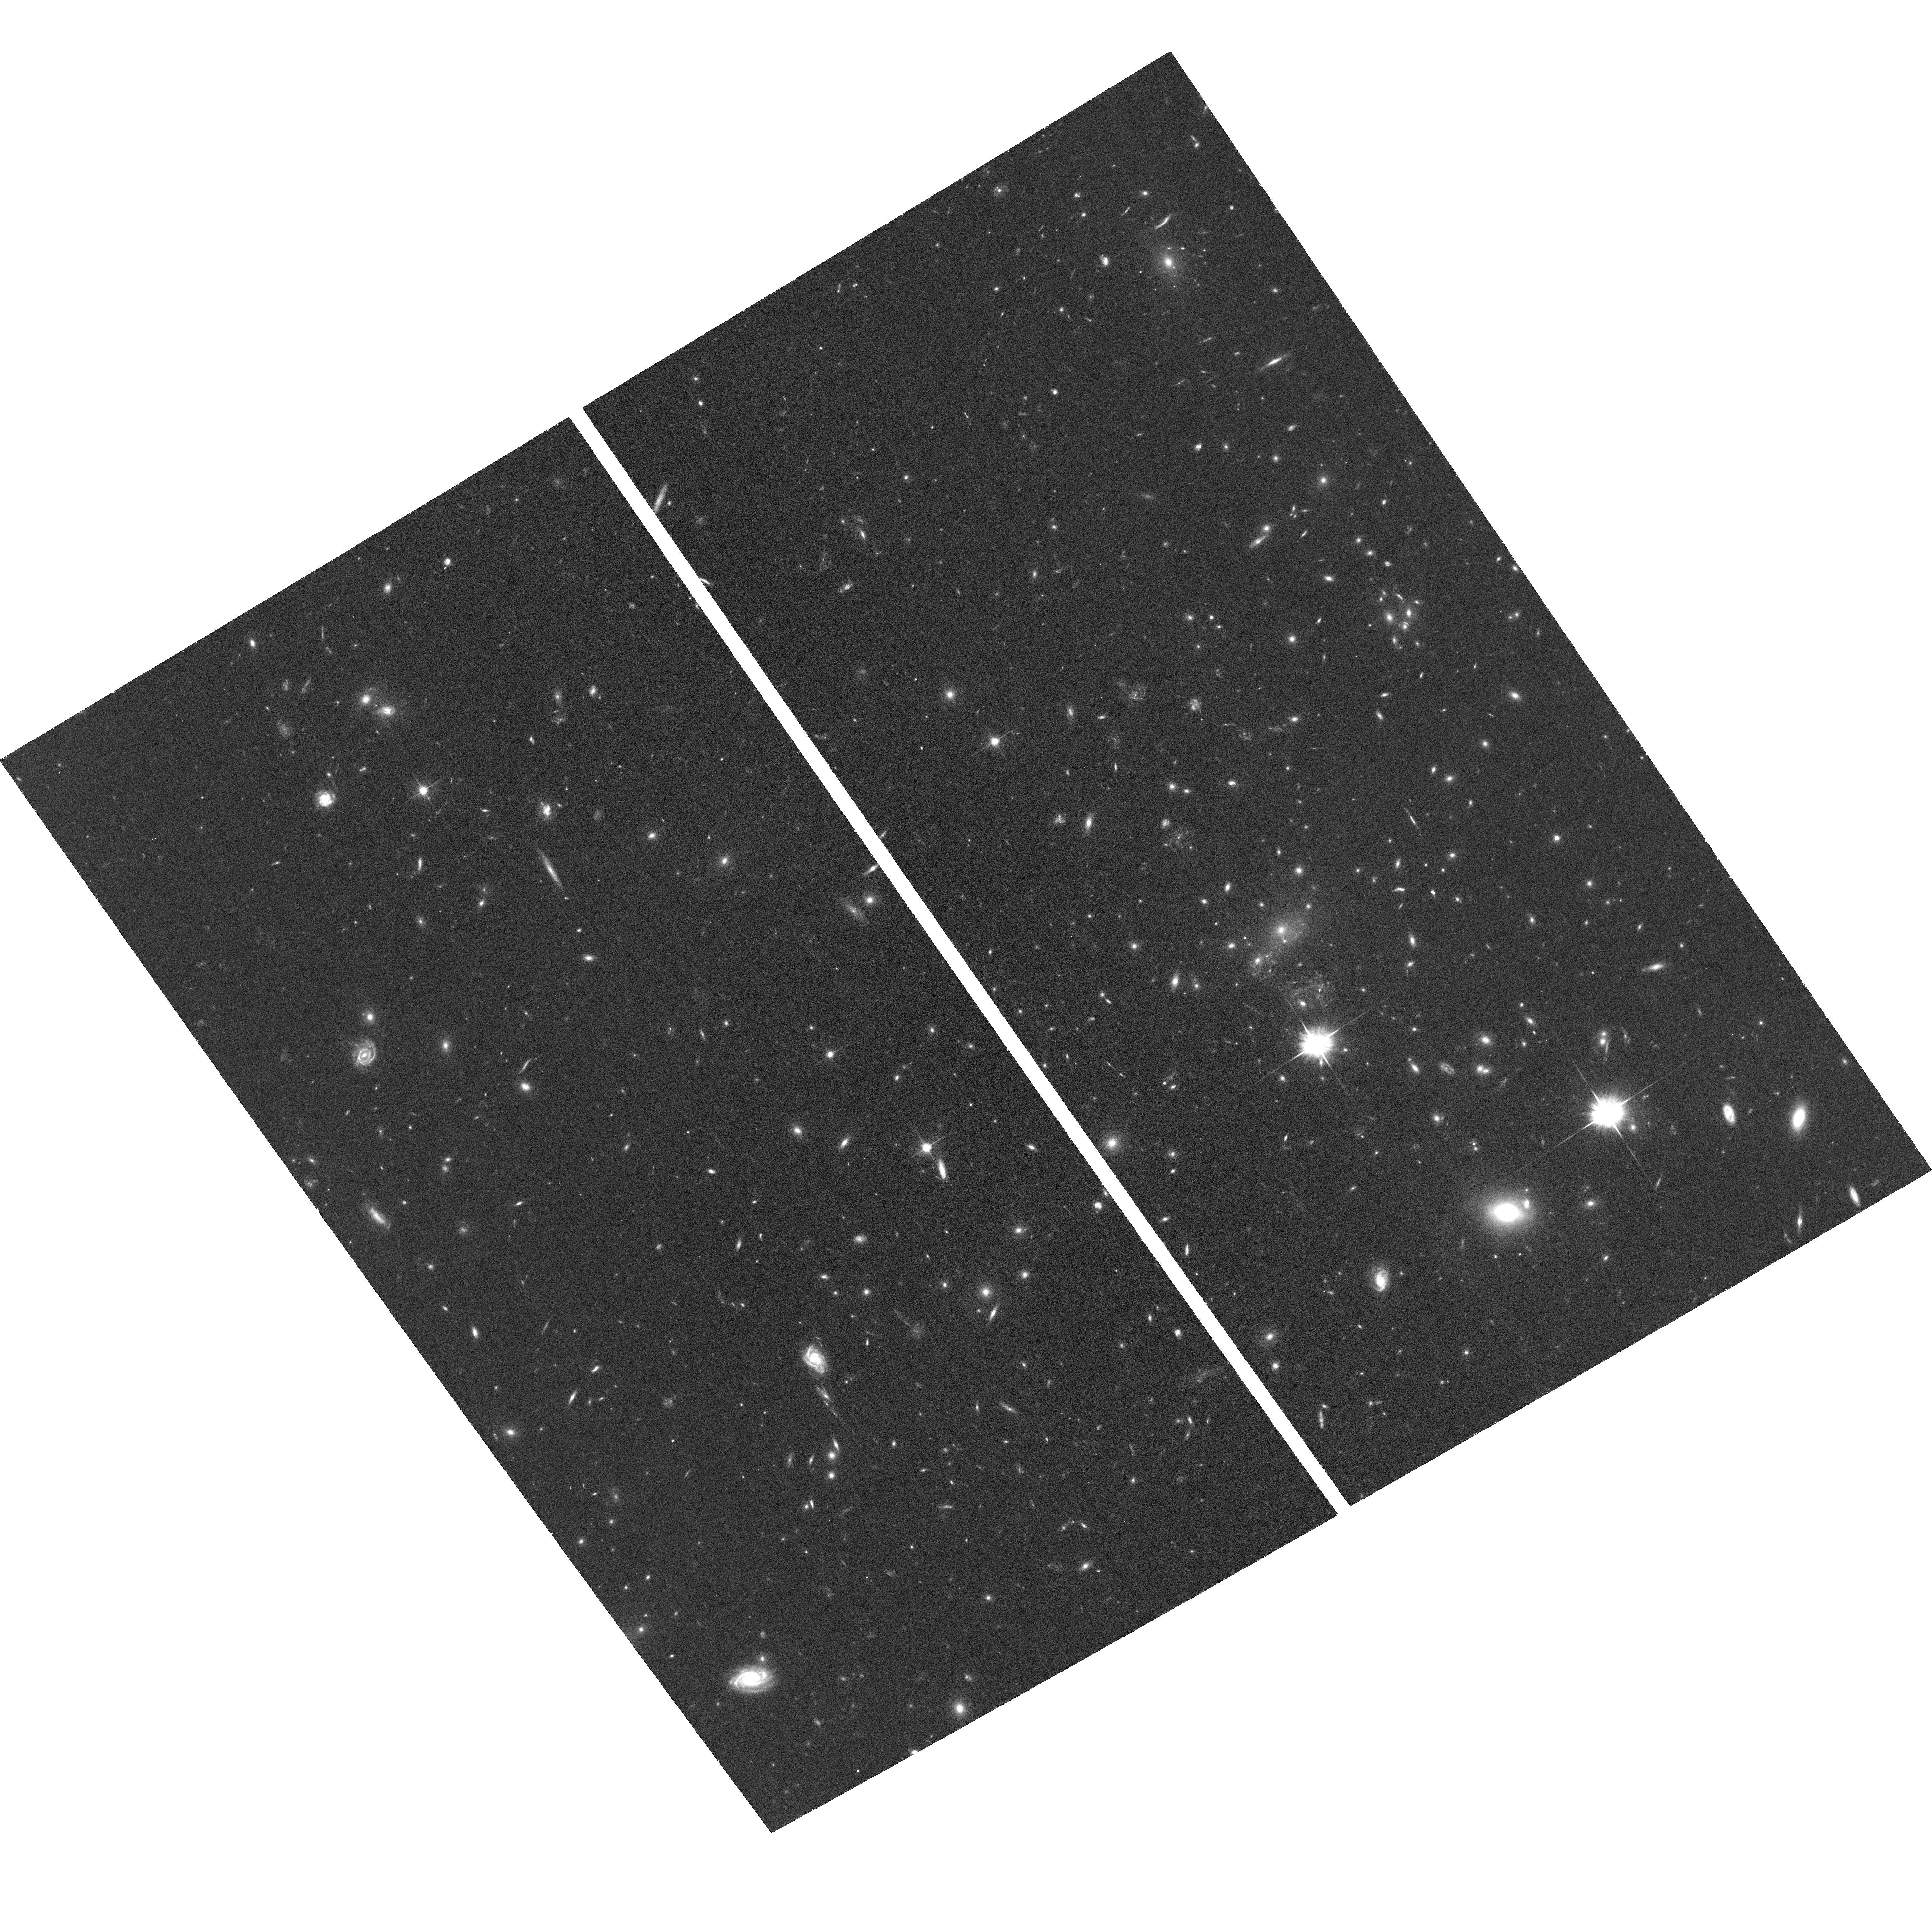
Target: MACSJ1149-SN-ACS. Instrument: ACS/WFC. Filter: F606W. Exposure: 33 min. Observation ID: hst_14208_a1_acs_wfc_f606w_jcxza1

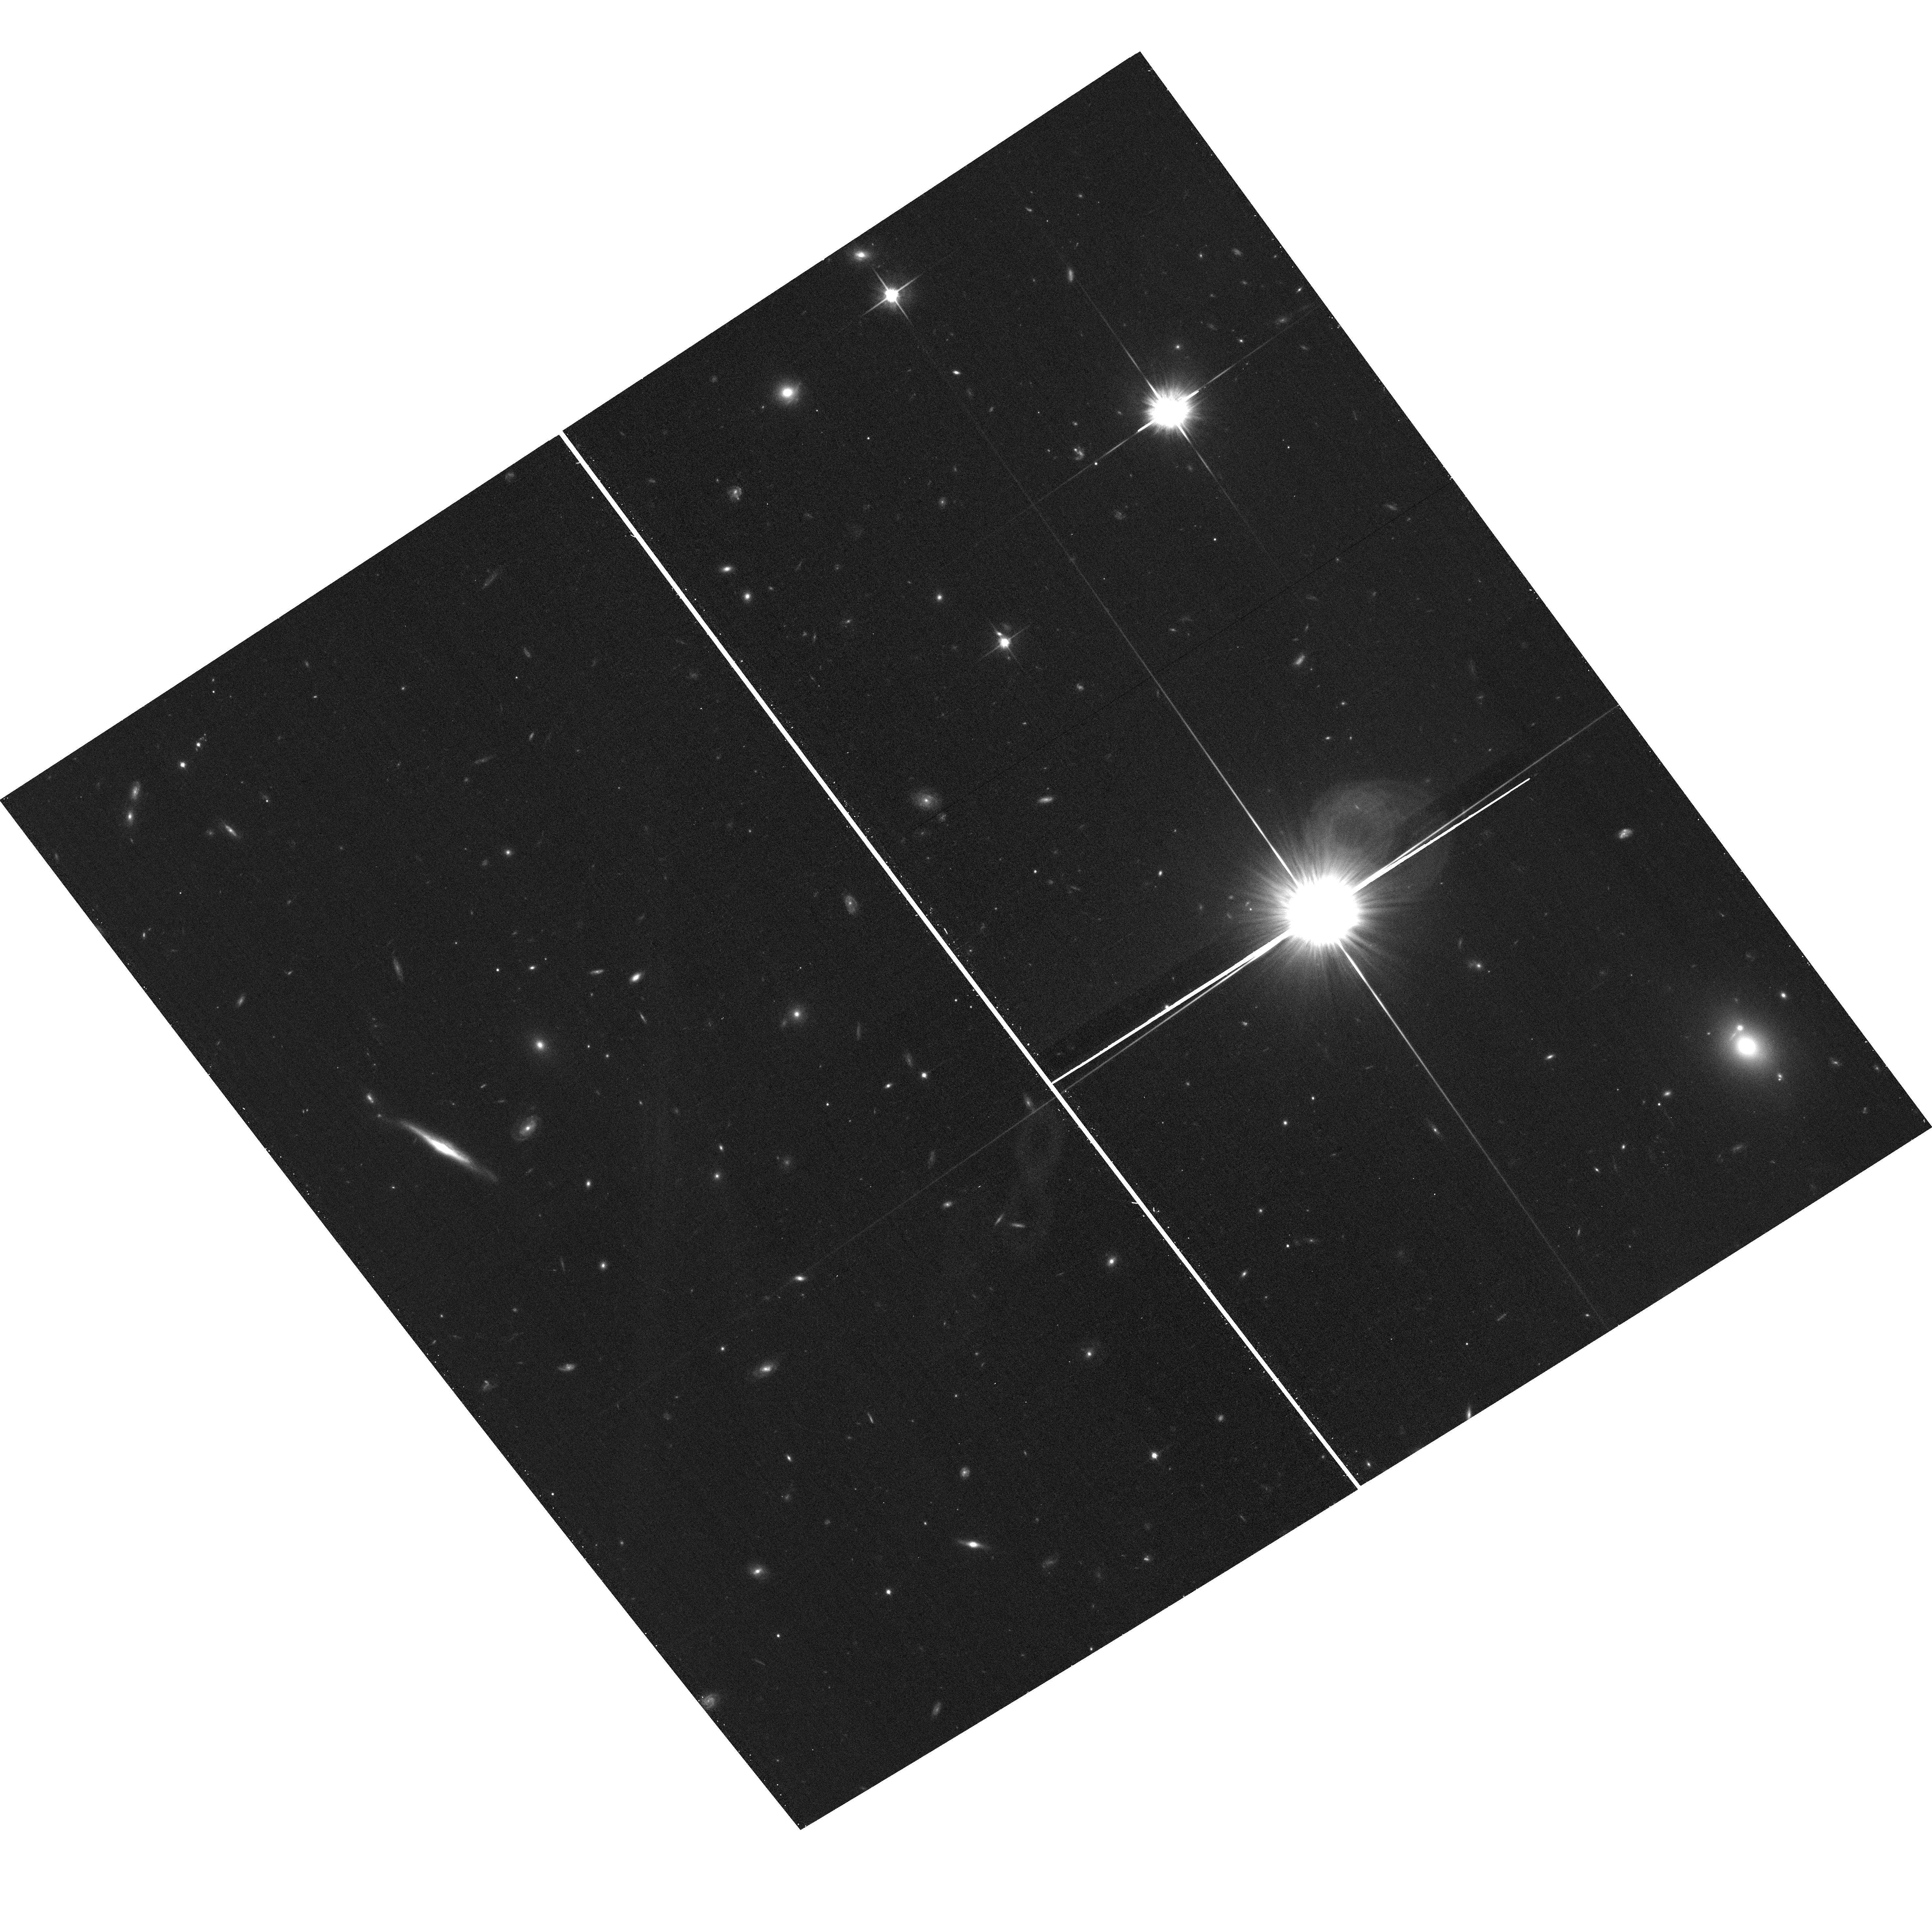
Target: field at RA 177.388°, Dec 22.493°. Instrument: ACS/WFC. Filter: F814W. Exposure: 15 min. Observation ID: hst_14208_a3_acs_wfc_f814w_jcxza3

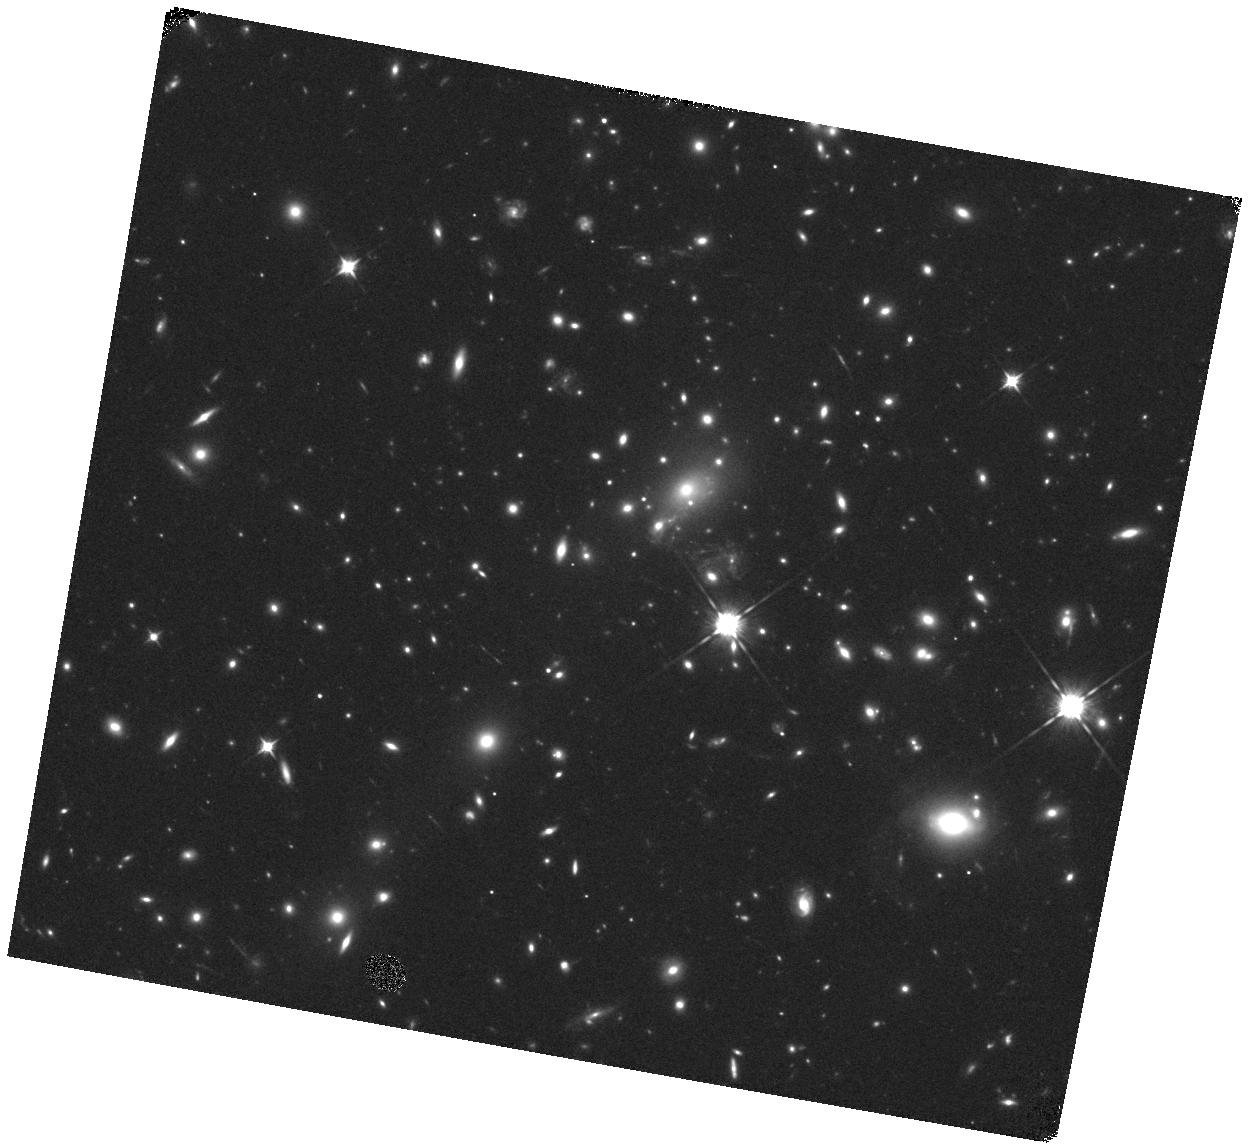
Target: MACSJ1149-SN. Instrument: WFC3/IR. Filter: F105W. Exposure: 20 min. Observation ID: hst_14208_a3_wfc3_ir_f105w_icxza3

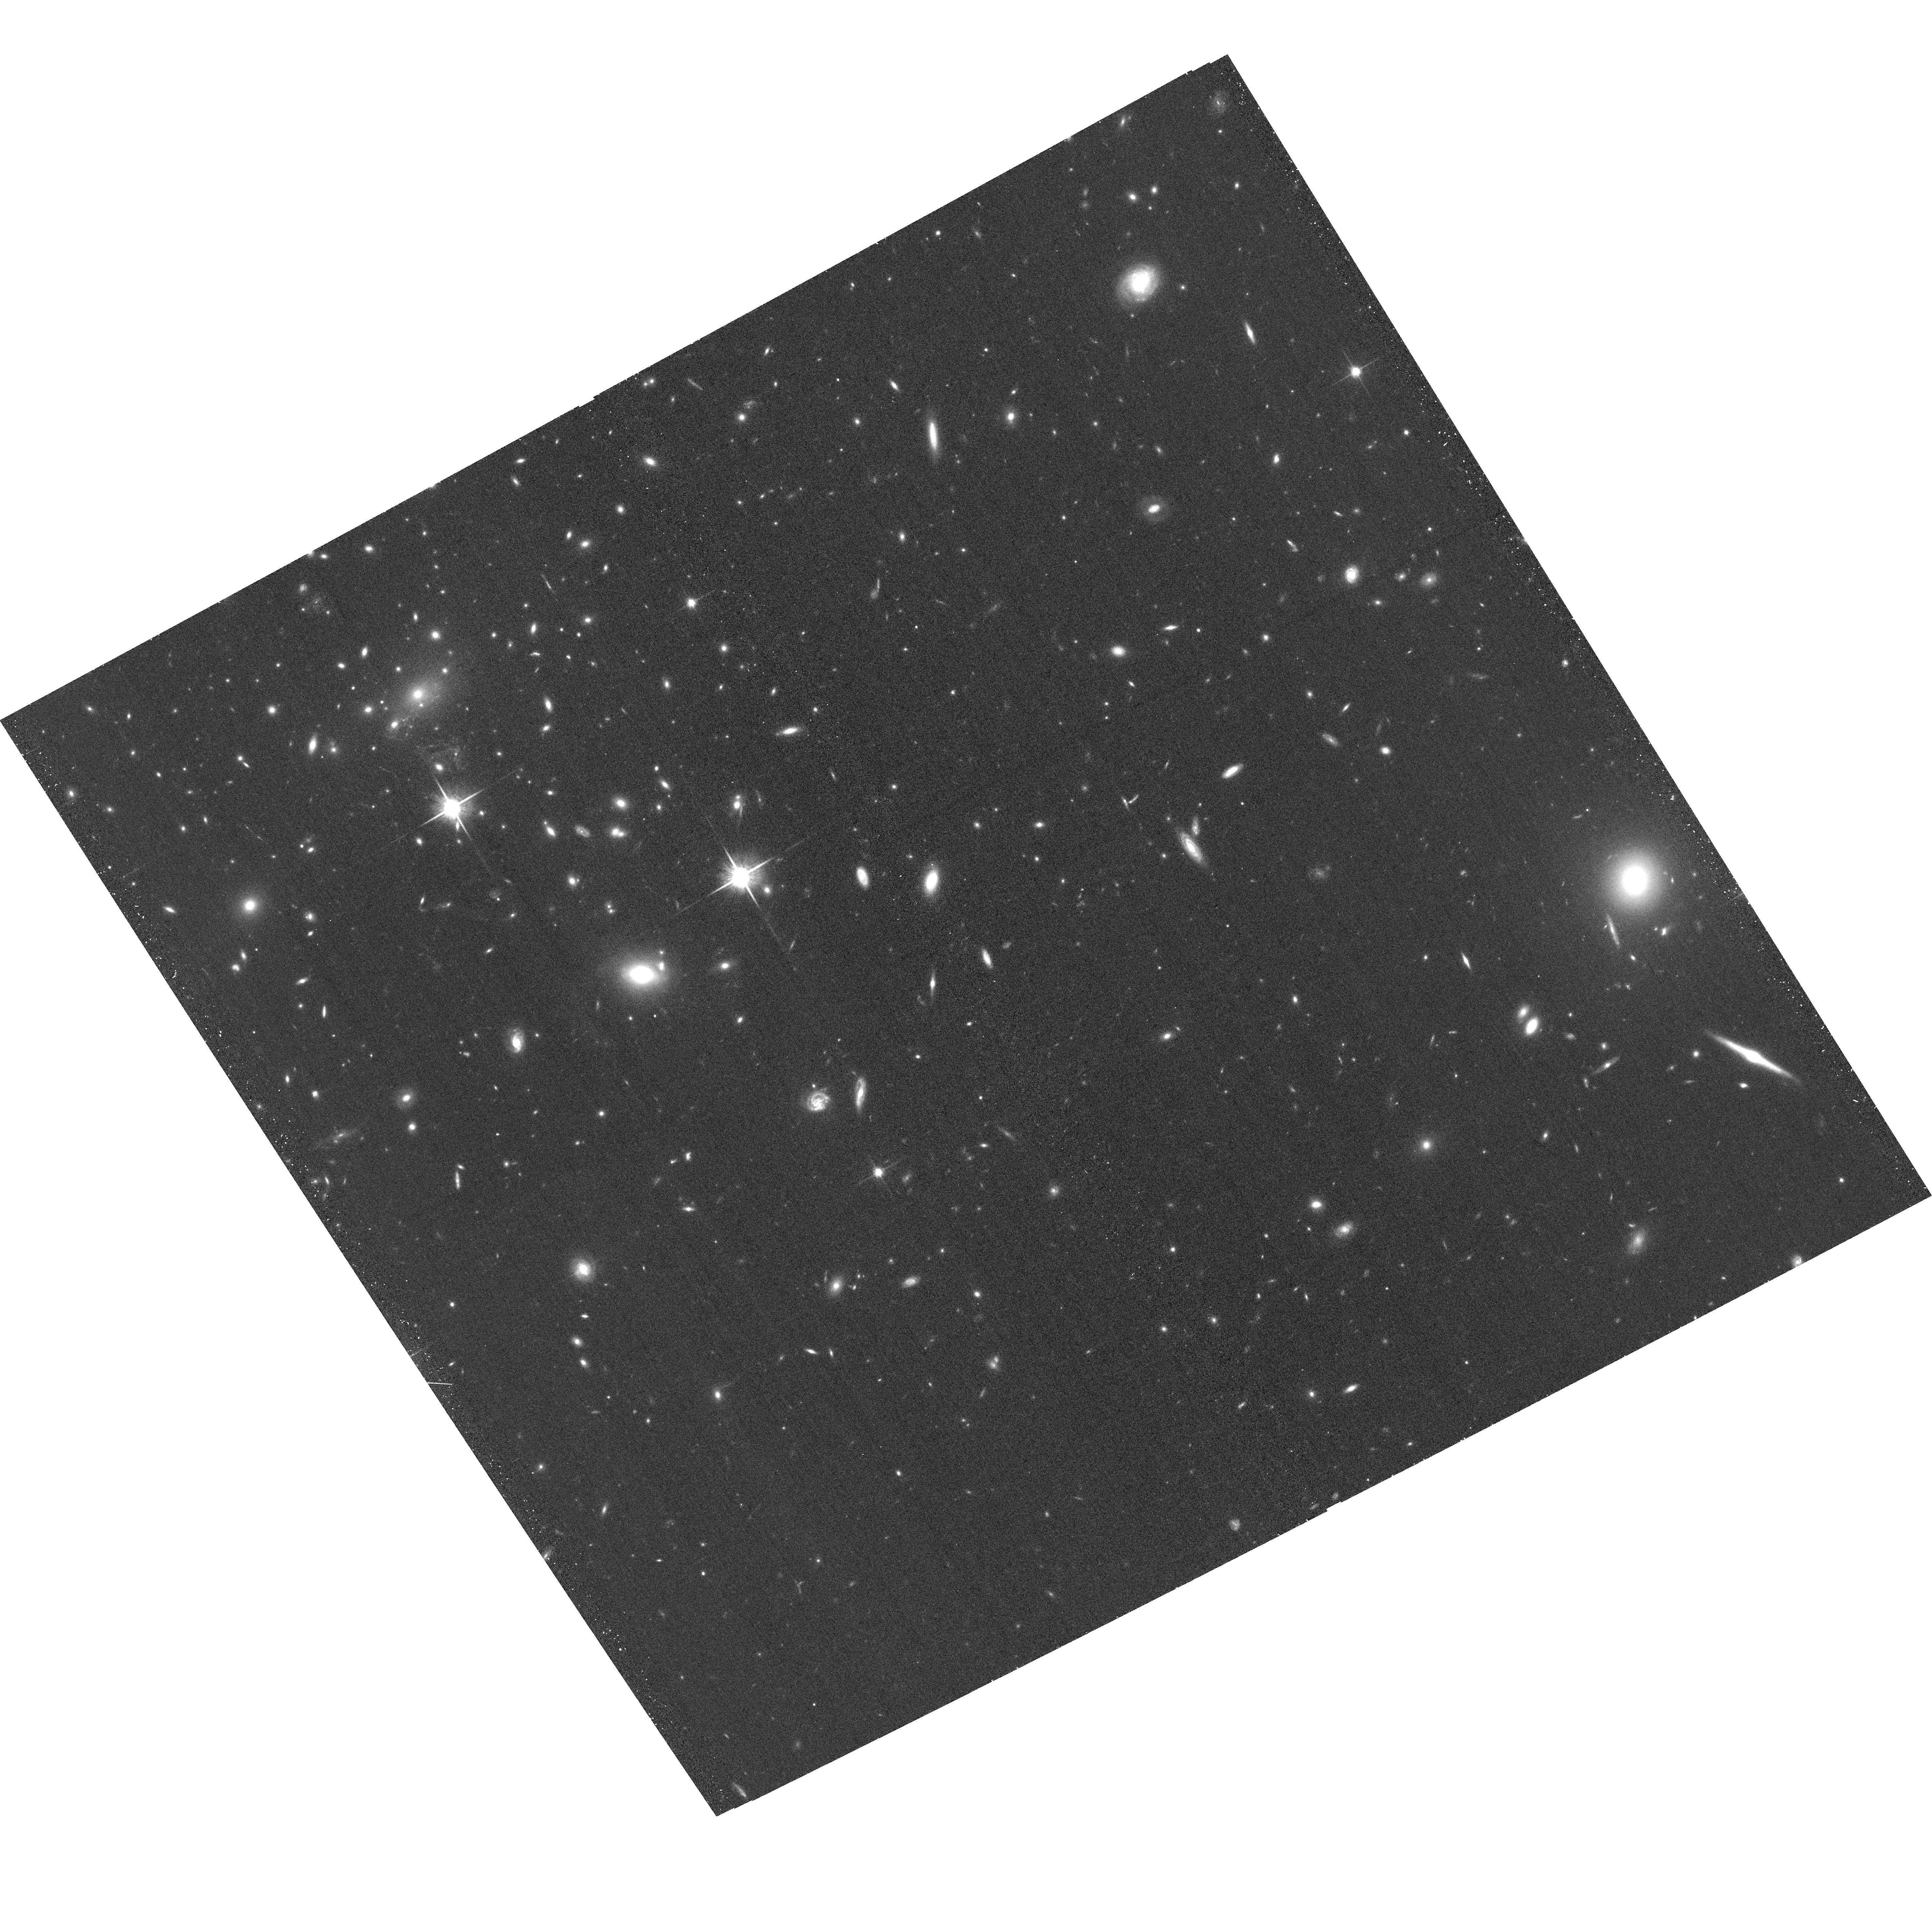
Target: MACSJ1149-SN-ACS2. Instrument: ACS/WFC. Filter: F814W. Exposure: 17 min. Observation ID: hst_14208_a6_acs_wfc_f814w_jcxza6

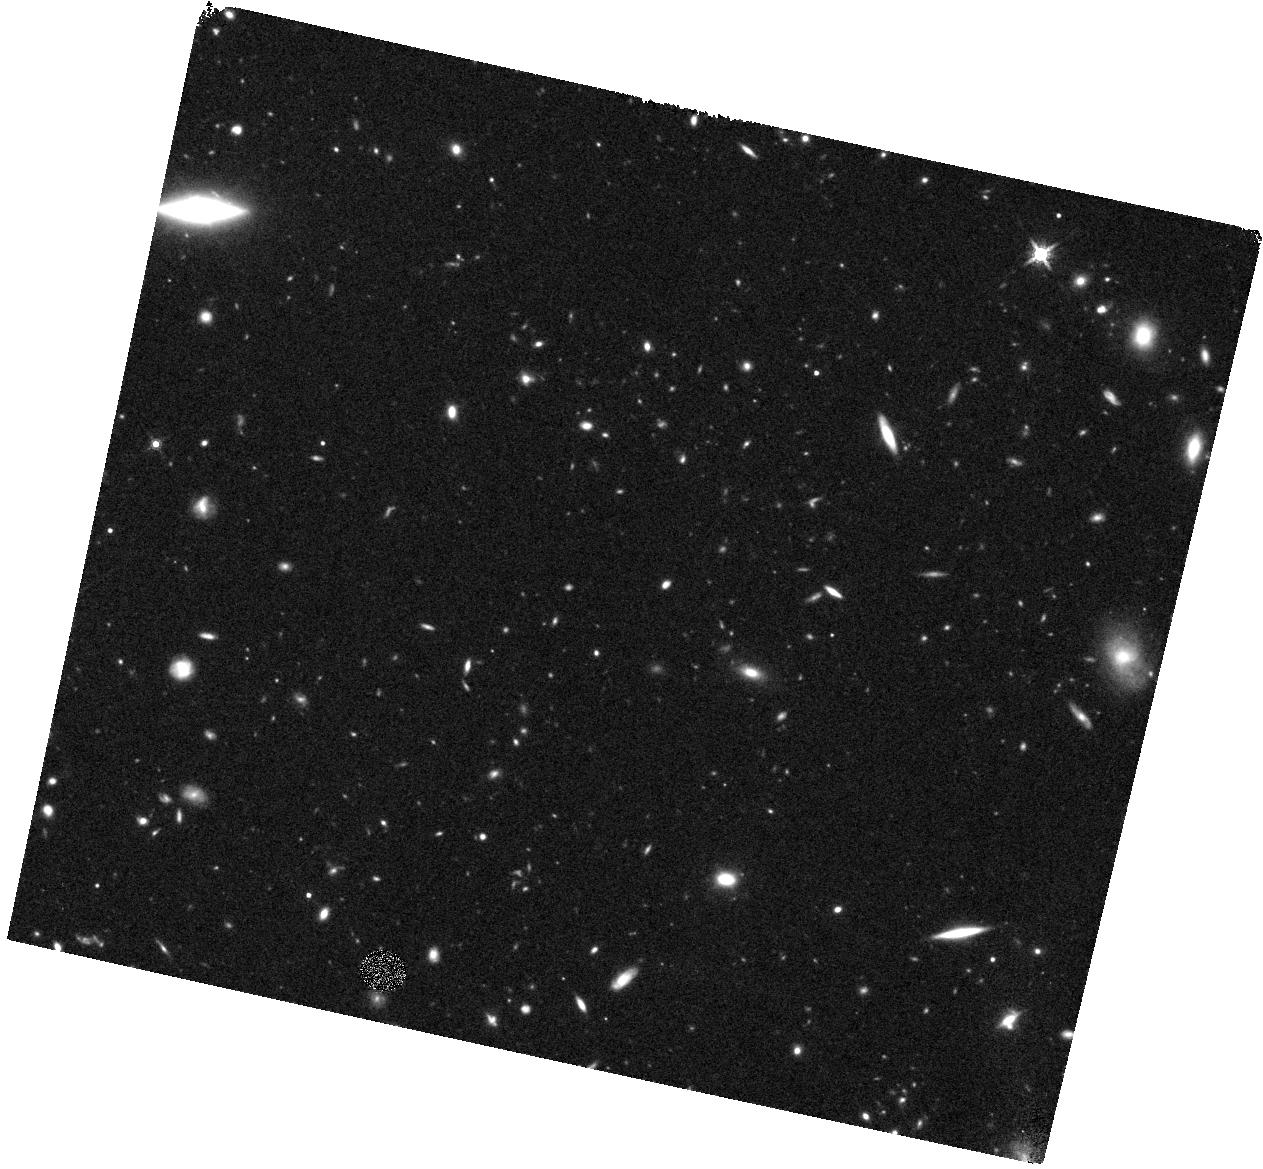
Target: field at RA 177.434°, Dec 22.299°. Instrument: WFC3/IR. Filter: F160W. Exposure: 39 min. Observation ID: hst_14208_a1_wfc3_ir_f160w_icxza1

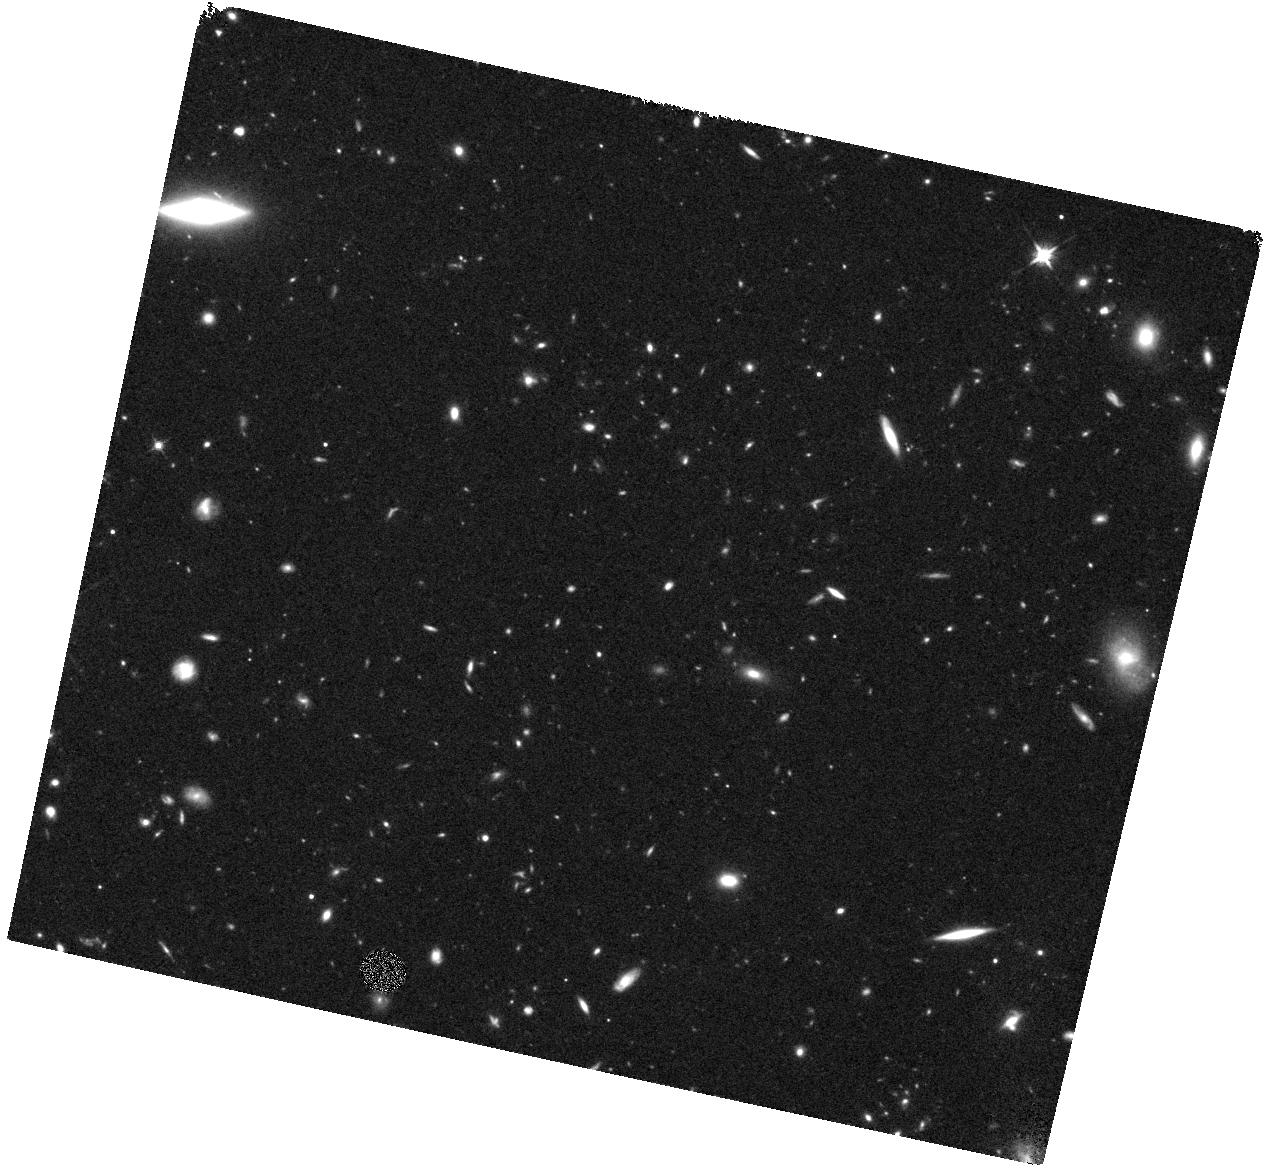
Target: field at RA 177.434°, Dec 22.299°. Instrument: WFC3/IR. Filter: F125W. Exposure: 39 min. Observation ID: hst_14208_a2_wfc3_ir_f125w_icxza2

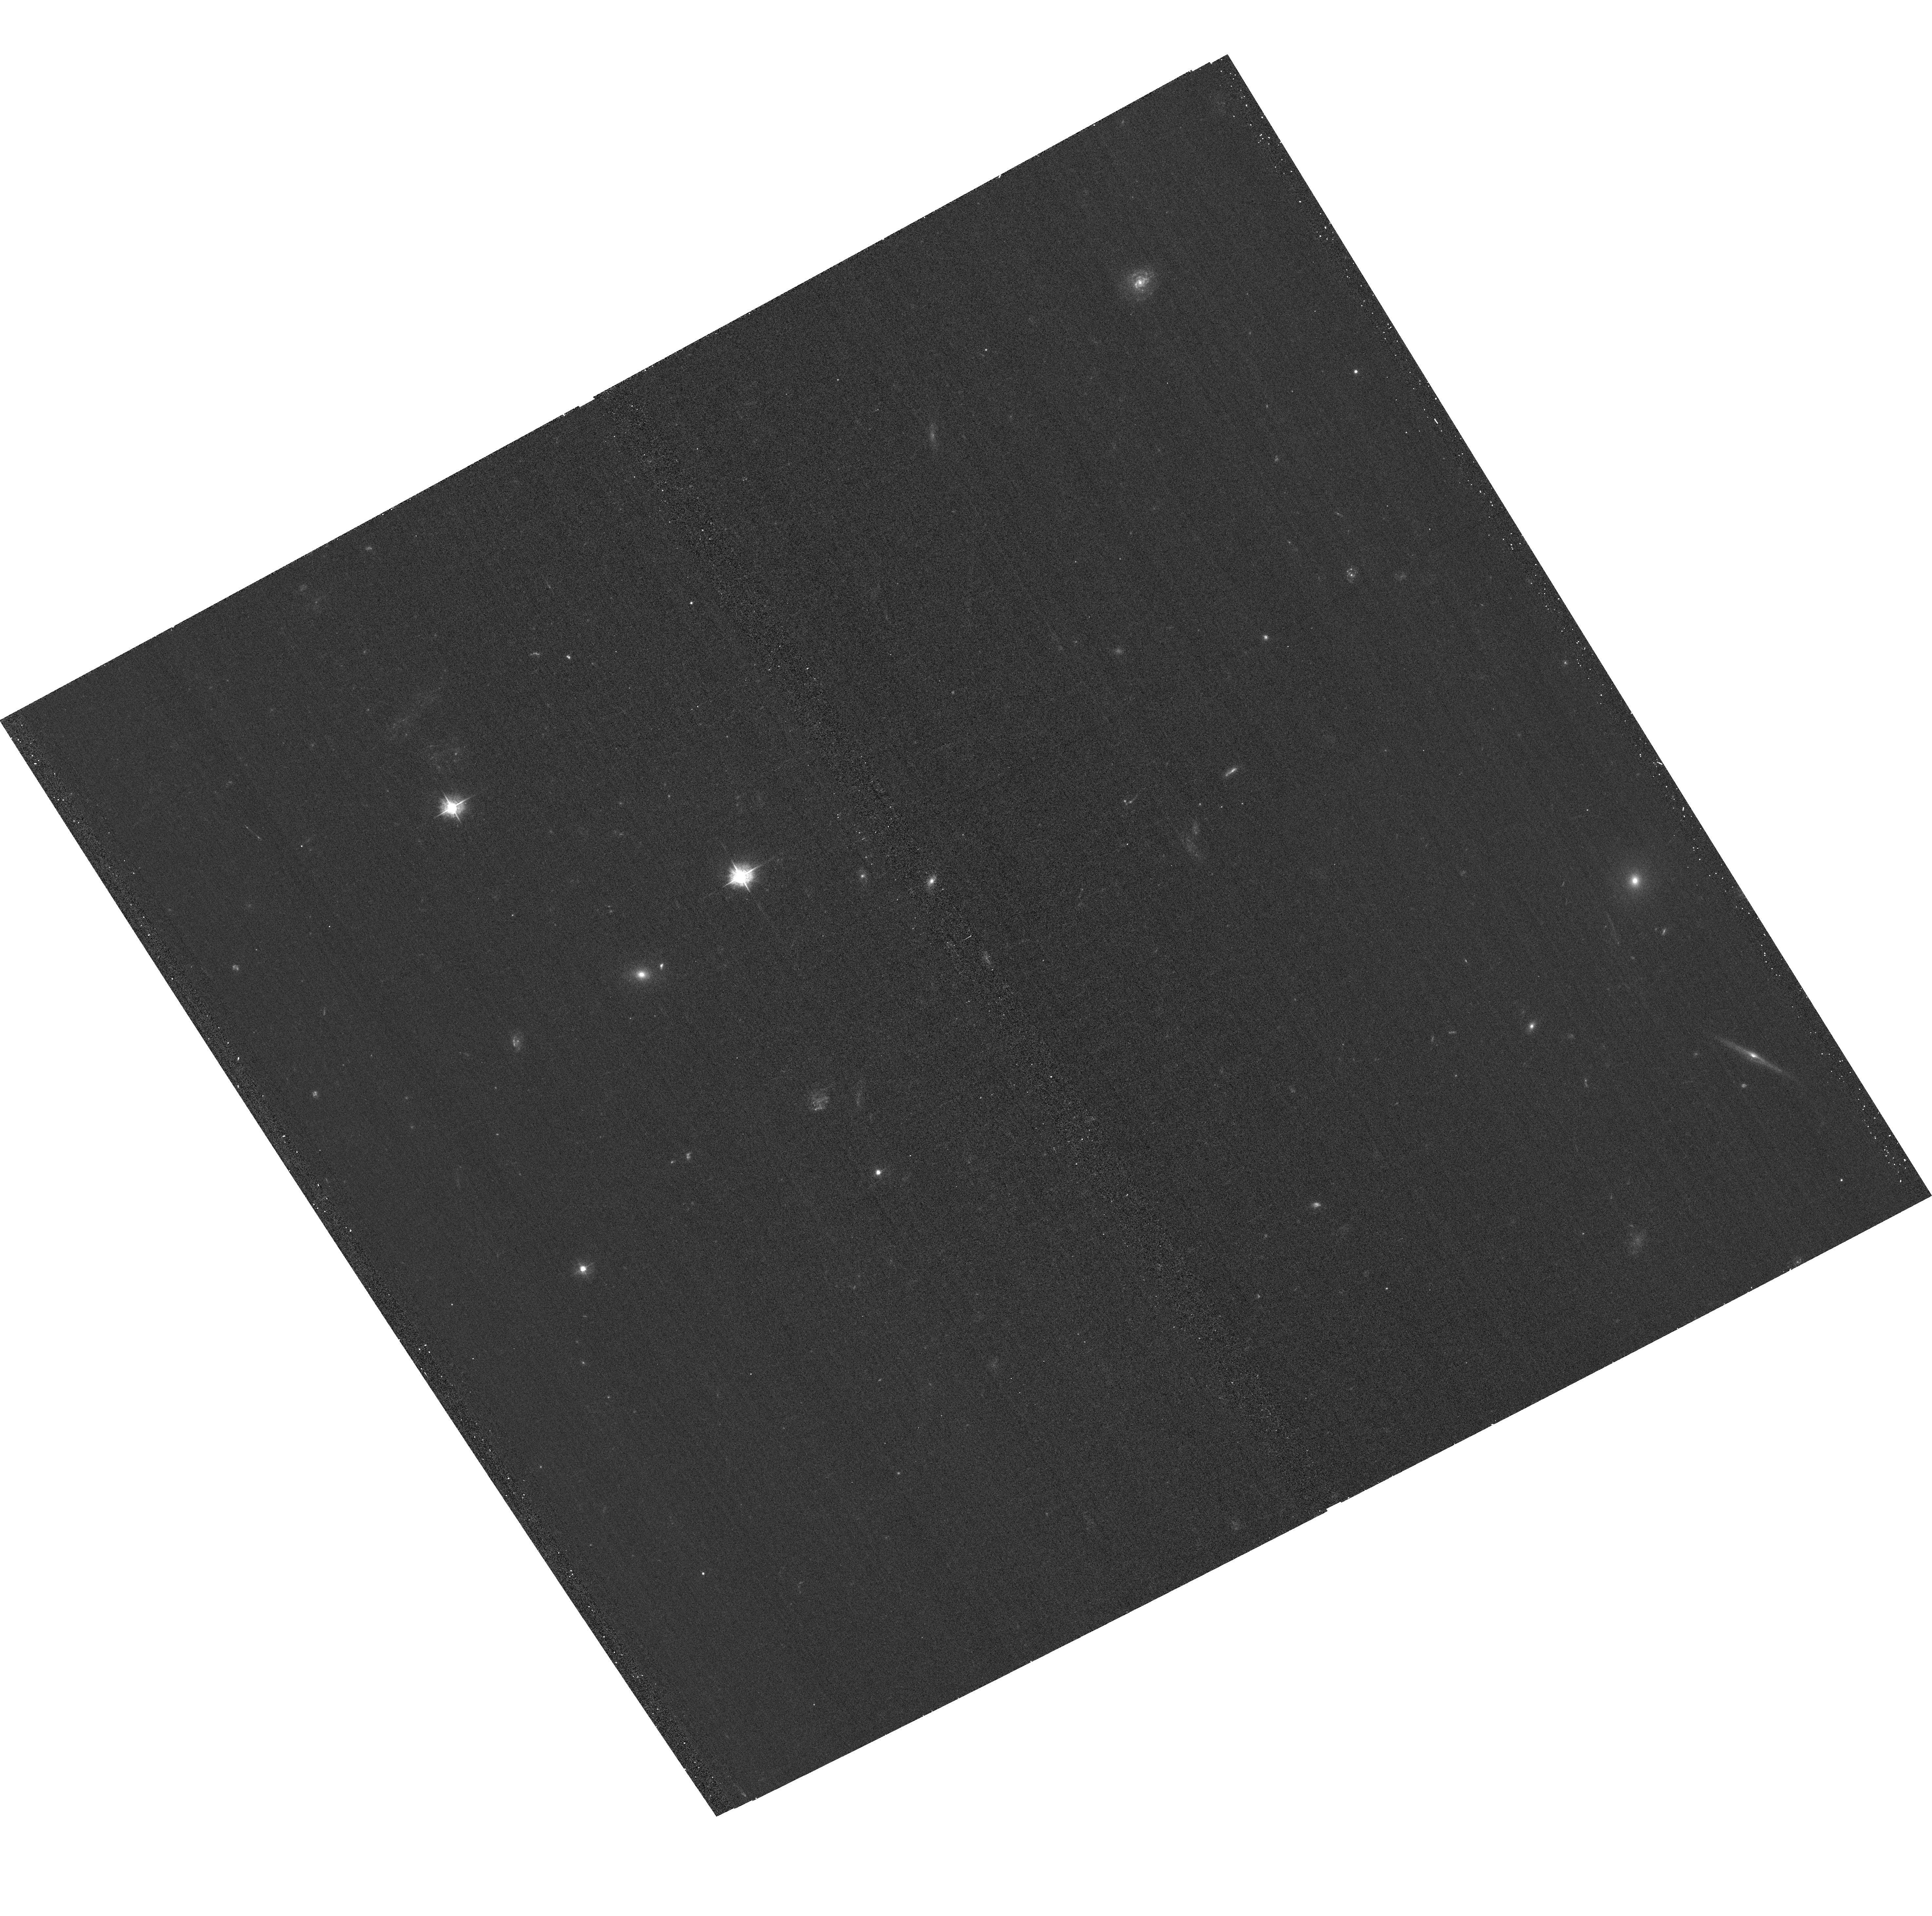
Target: MACSJ1149-SN-ACS2. Instrument: ACS/WFC. Filter: F435W. Exposure: 14 min. Observation ID: hst_14208_a6_acs_wfc_f435w_jcxza6

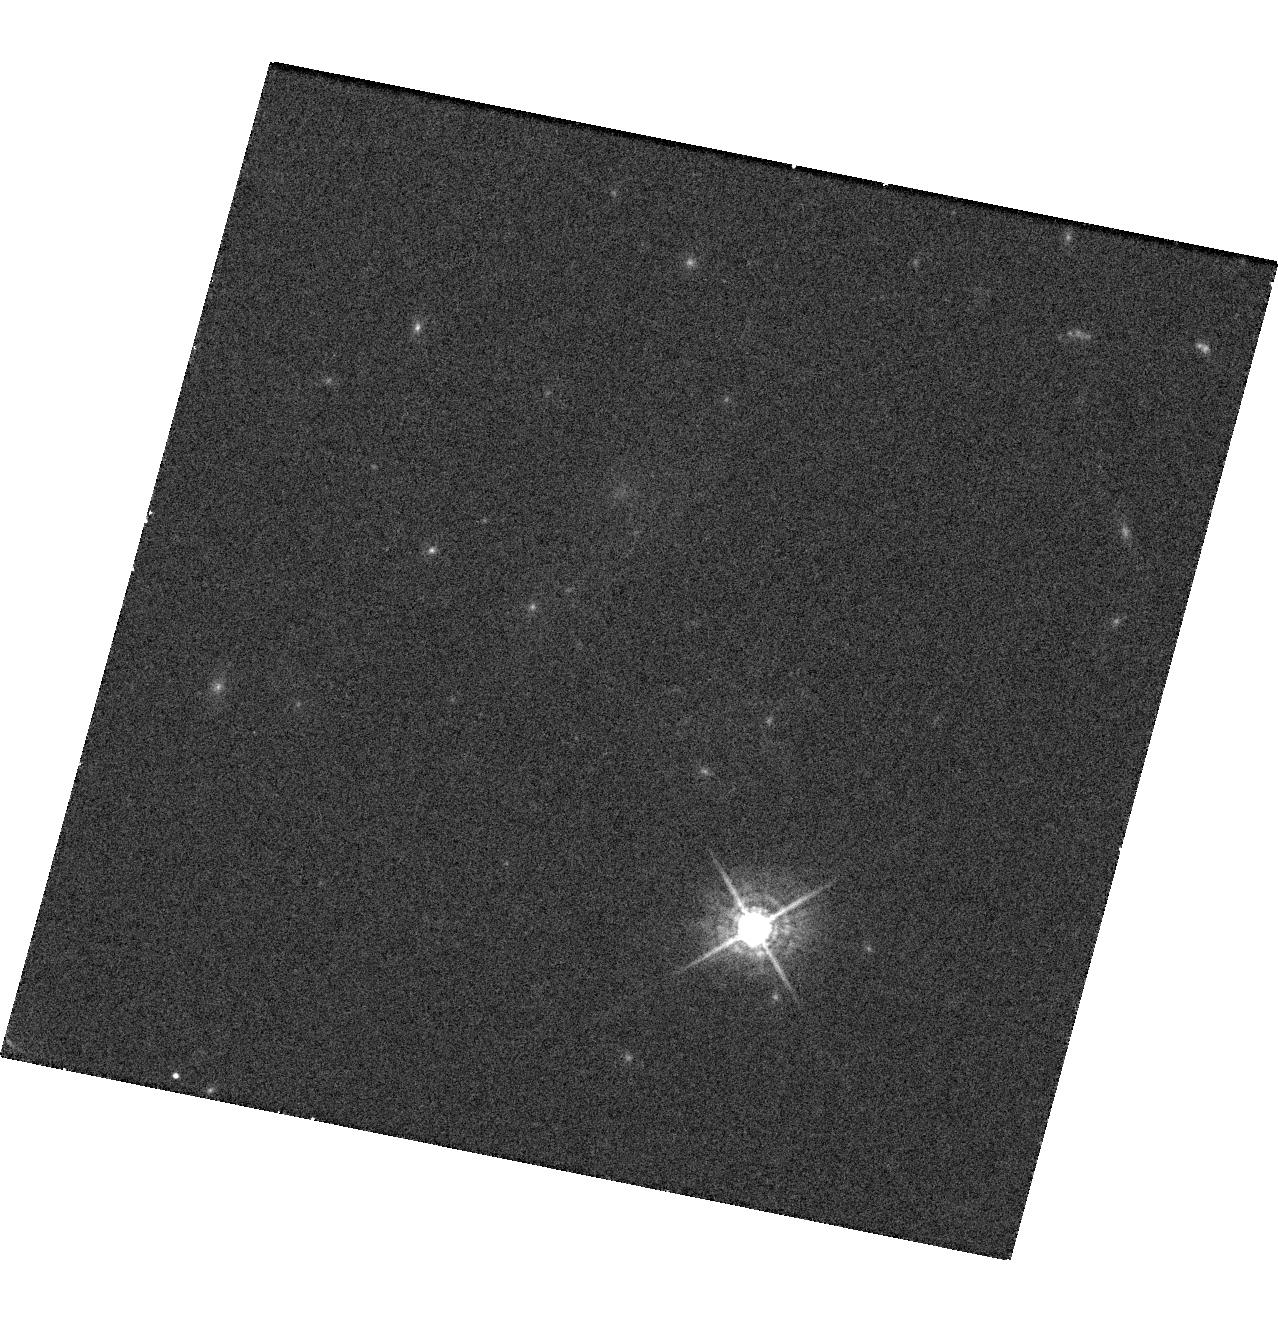
Target: MACSJ1149-SN. Instrument: WFC3/UVIS. Filter: F547M. Exposure: 18 min. Observation ID: hst_14208_a4_wfc3_uvis_f547m_icxza4

Frontier Fields Supernova Search (PI: Rodney, Steve)

The HST Frontier Fields (HFF) program presents an extraordinary opportunity for the detection of lensed, high-redshift transients (primarily supernovae, SNe) out to z~3. Over the last 2 years we have been searching the HFF data and following up lensed transients and their host galaxies with HST imaging and ground-based spectroscopy. We have discovered ~40 SNe, which will contribute to tests of Type Ia SN progenitor models by improving rate measurements reaching to $z\sim2.5$. Our sample also includes a subset of highly magnified objects like the multiply imaged SN Refsdal. Positions and time delays of such multiply imaged transients provide powerful constraints for the dark matter distribution in galaxy clusters. In addition, our collection of lensed Type Ia SNe are providing a rigorous test of cluster mass models by directly measuring the lensing magnification. Finally, the rapid and deep imaging of the HFF program has surprisingly opened up a new discovery space, revealing at least one peculiarly fast and faint astrophysical transient. We propose to extend this program into the third and final year of the Frontier Fields survey, finishing the collection of this unique and diverse sample of distant transients.